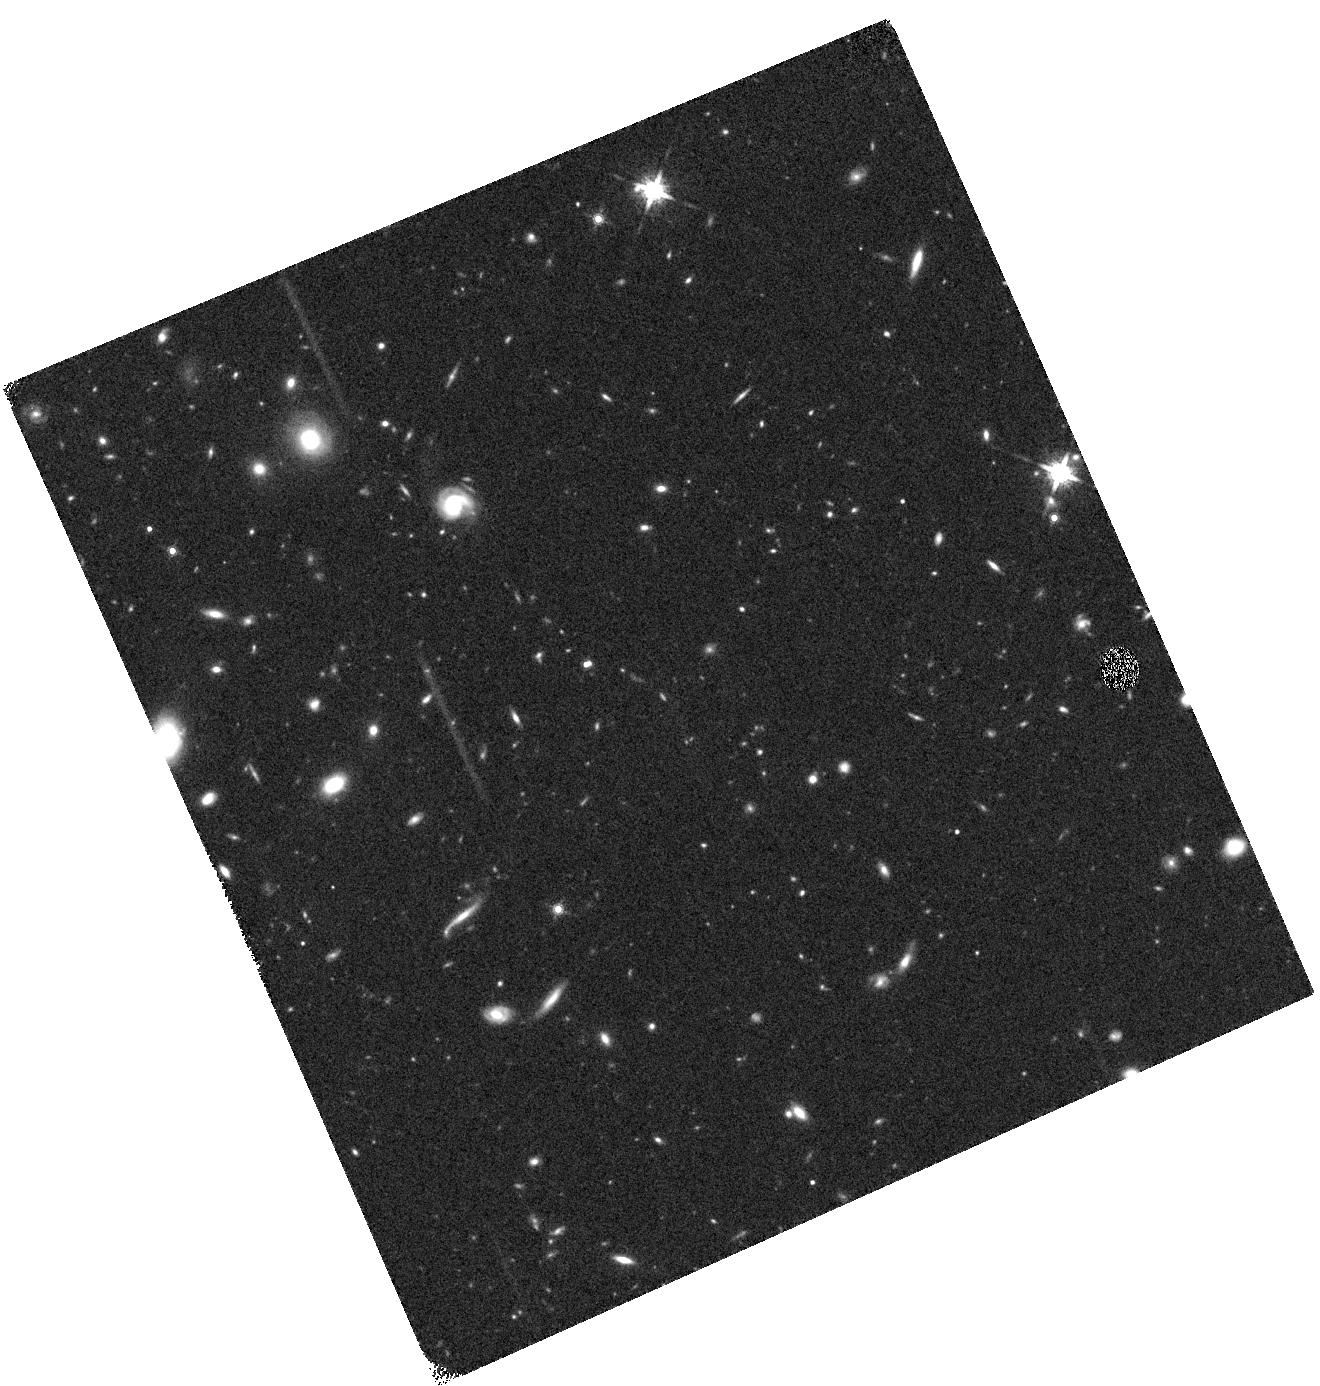
Target: W2325-4105. Instrument: WFC3/IR. Filter: F160W. Exposure: 19 min. Observation ID: hst_12972_13_wfc3_ir_f160w_ibzz13

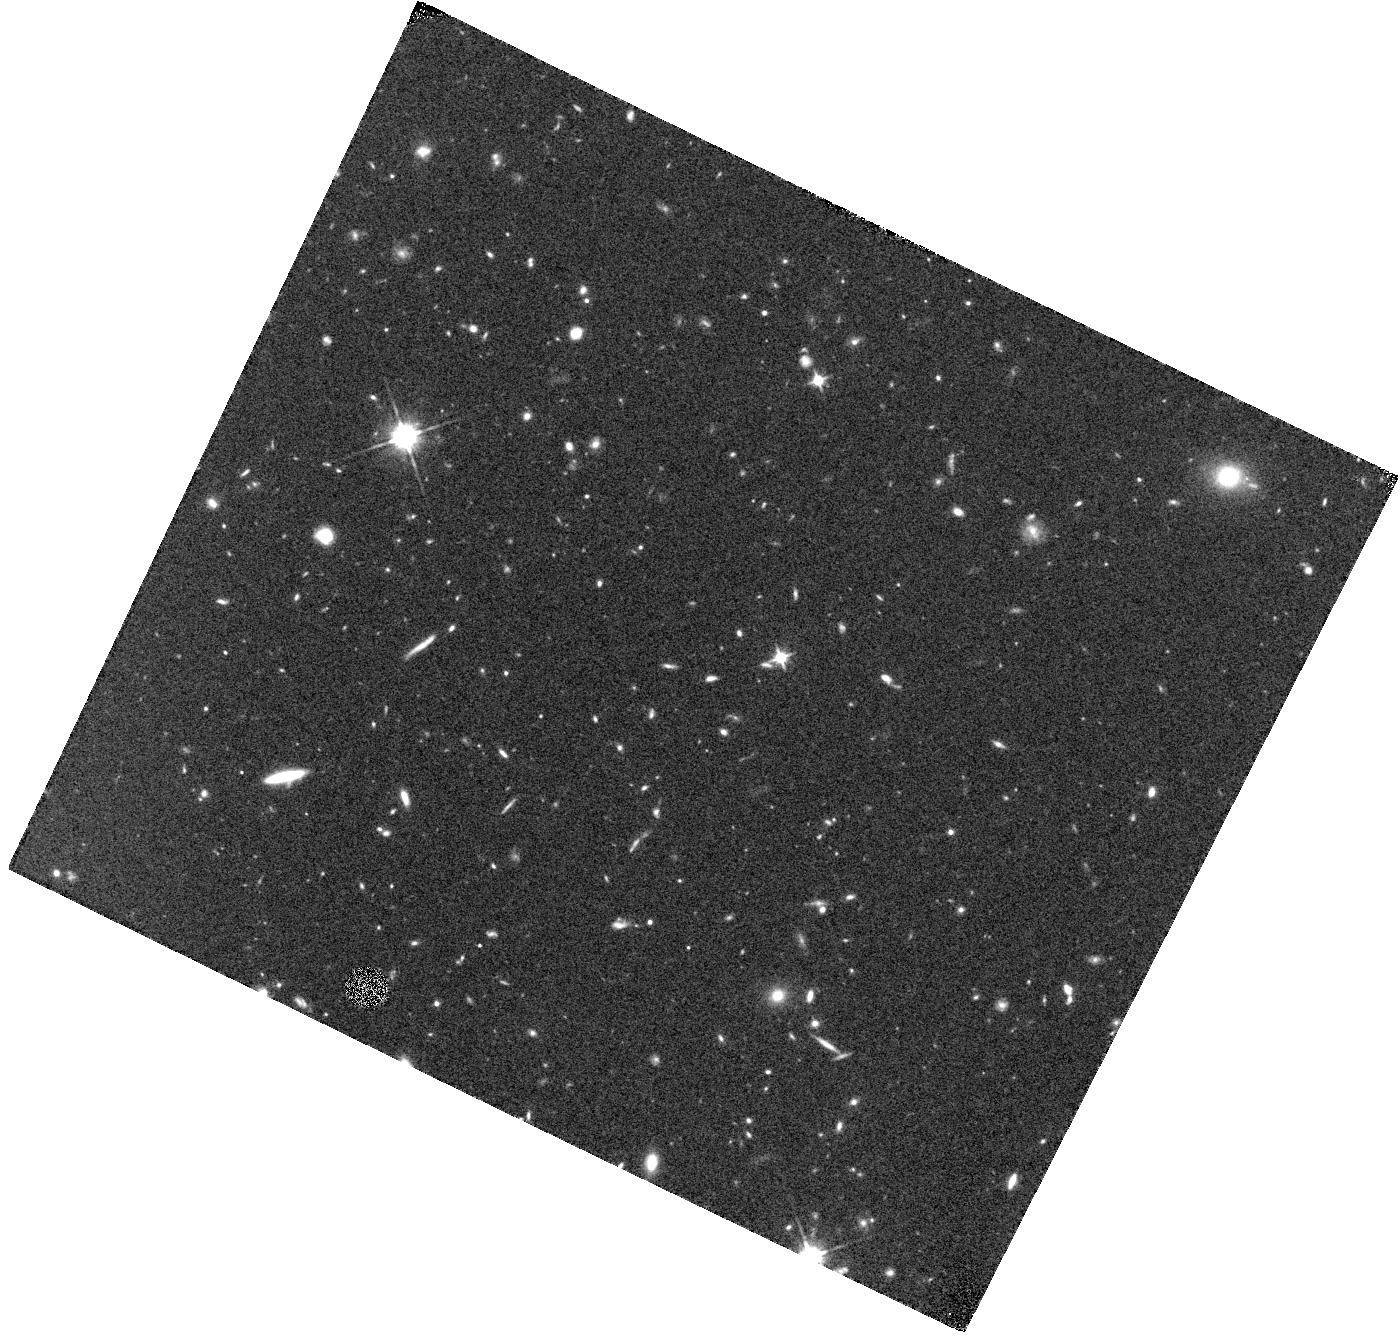
Target: W0857+5604. Instrument: WFC3/IR. Filter: F110W. Exposure: 20 min. Observation ID: hst_12972_06_wfc3_ir_f110w_ibzz06

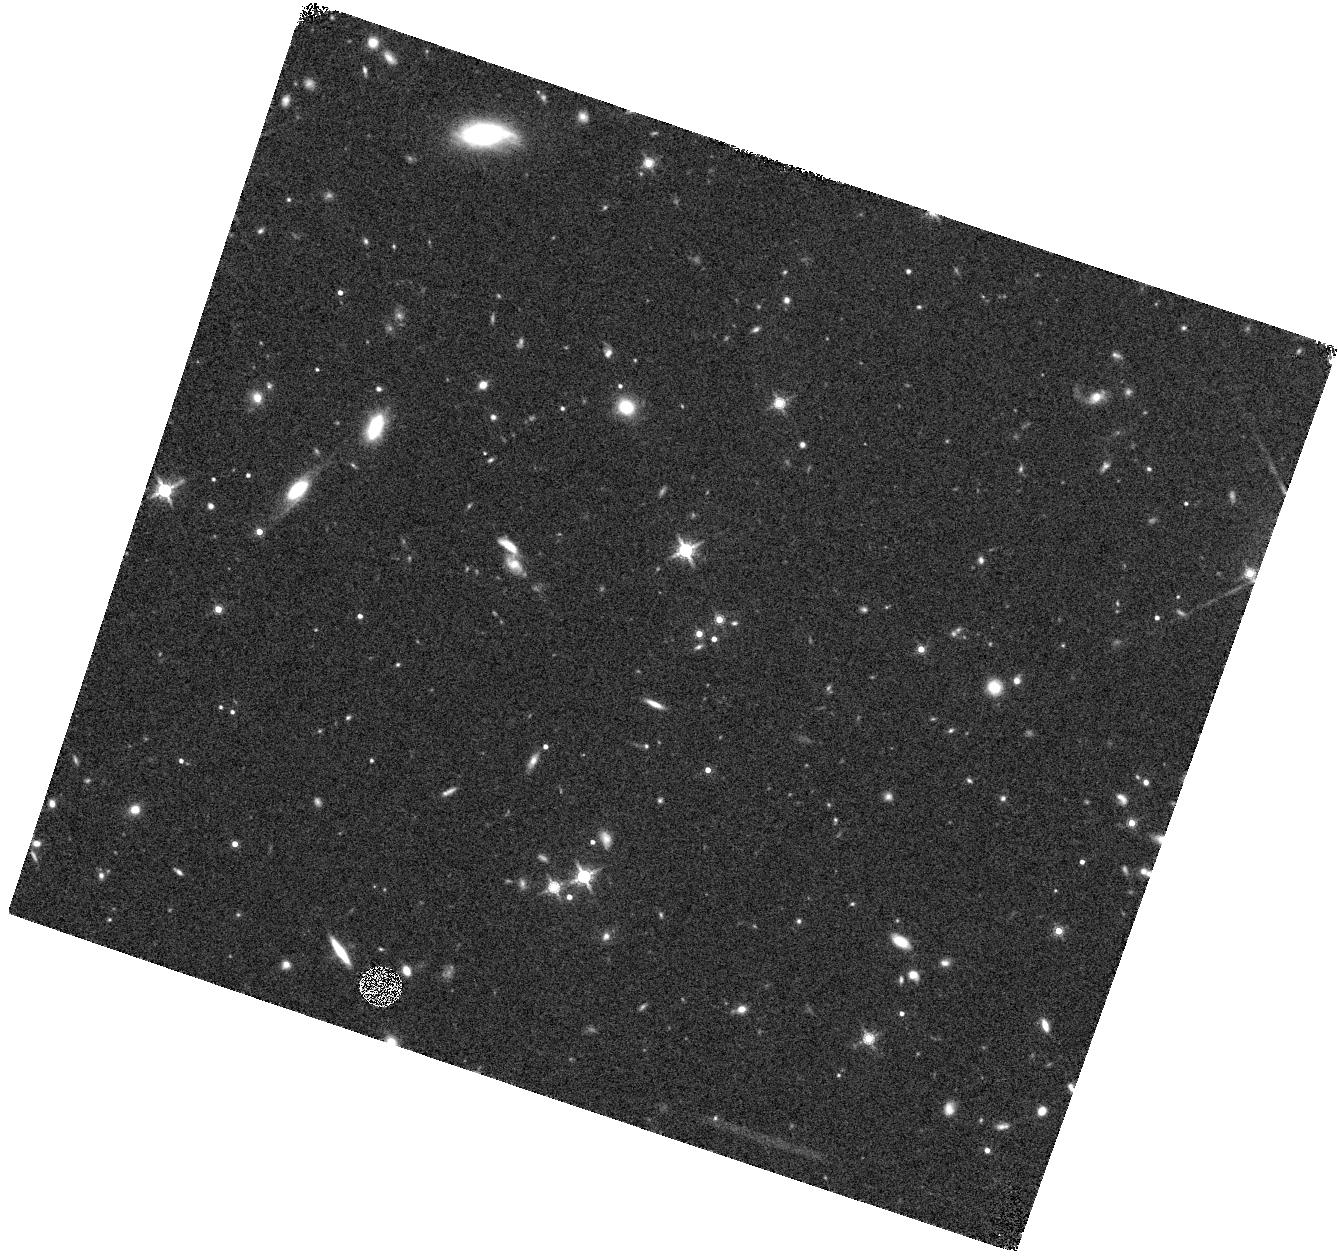
Target: W1051-2138. Instrument: WFC3/IR. Filter: F160W. Exposure: 20 min. Observation ID: hst_12972_08_wfc3_ir_f160w_ibzz08

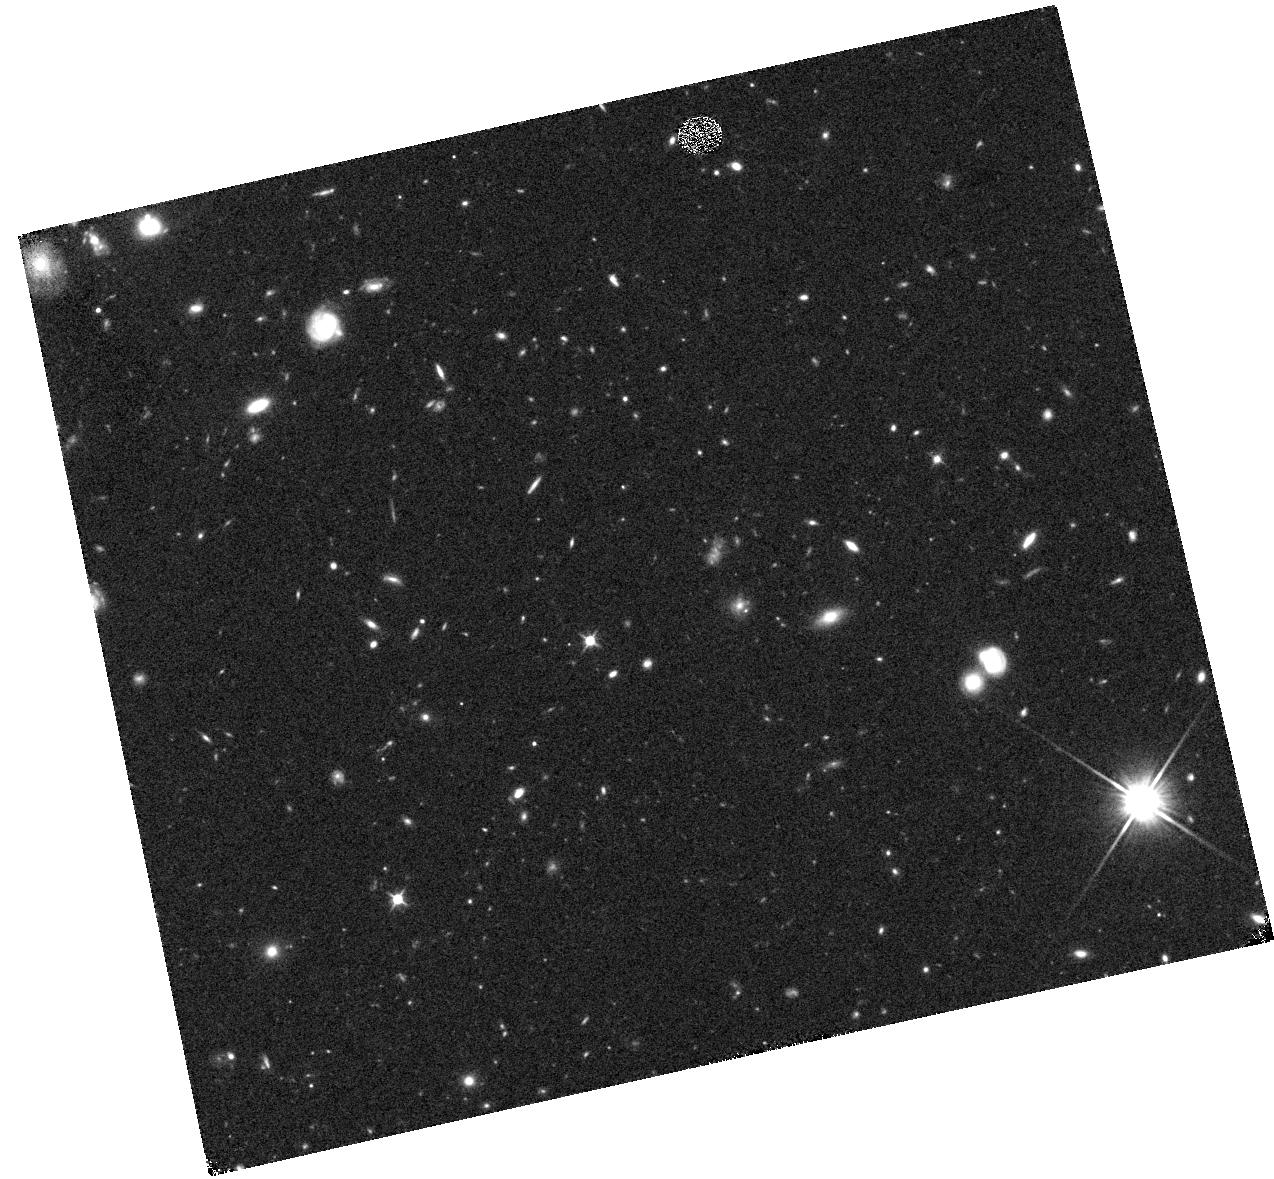
Target: W1150+6302. Instrument: WFC3/IR. Filter: F110W. Exposure: 19 min. Observation ID: hst_12972_09_wfc3_ir_f110w_ibzz09

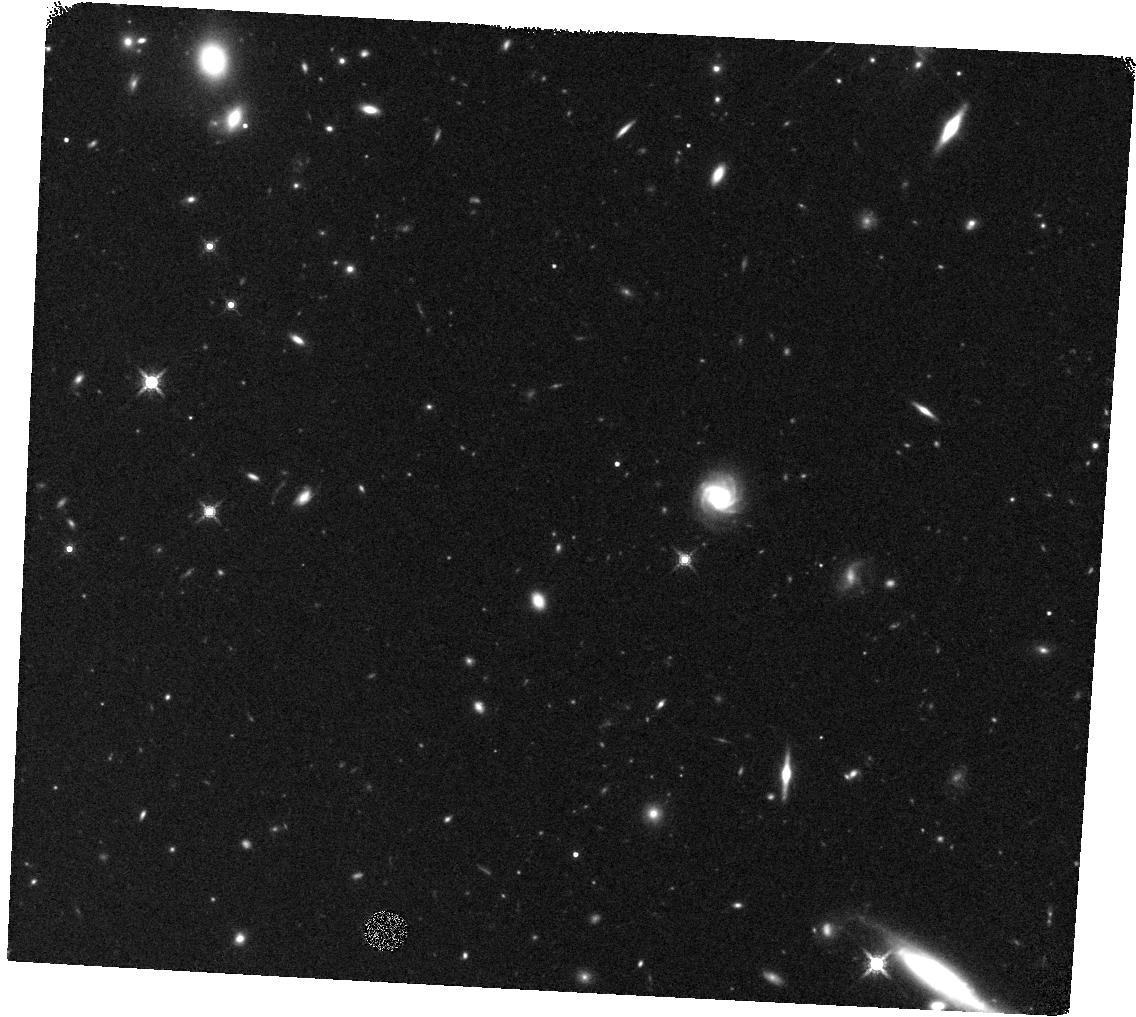
Target: W0413-4750. Instrument: WFC3/IR. Filter: F160W. Exposure: 19 min. Observation ID: hst_12972_03_wfc3_ir_f160w_ibzz03

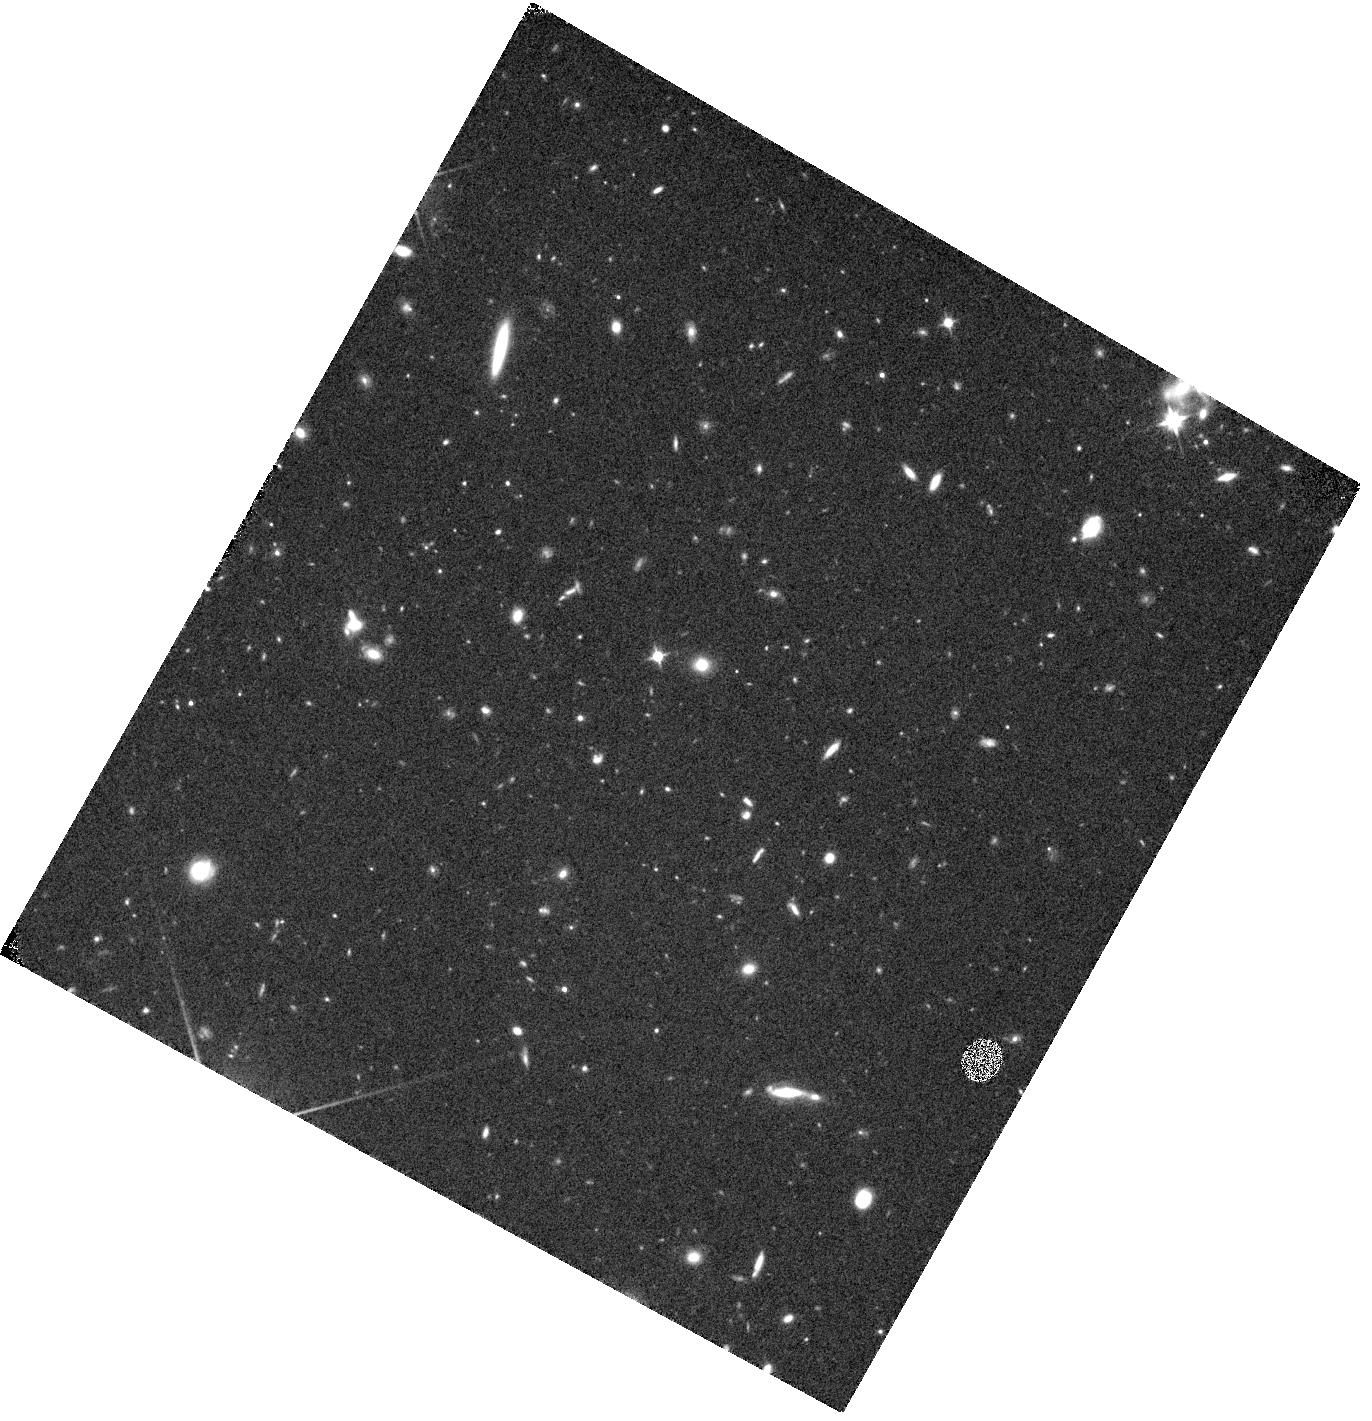
Target: W0015-4615. Instrument: WFC3/IR. Filter: F110W. Exposure: 19 min. Observation ID: hst_12972_01_wfc3_ir_f110w_ibzz01

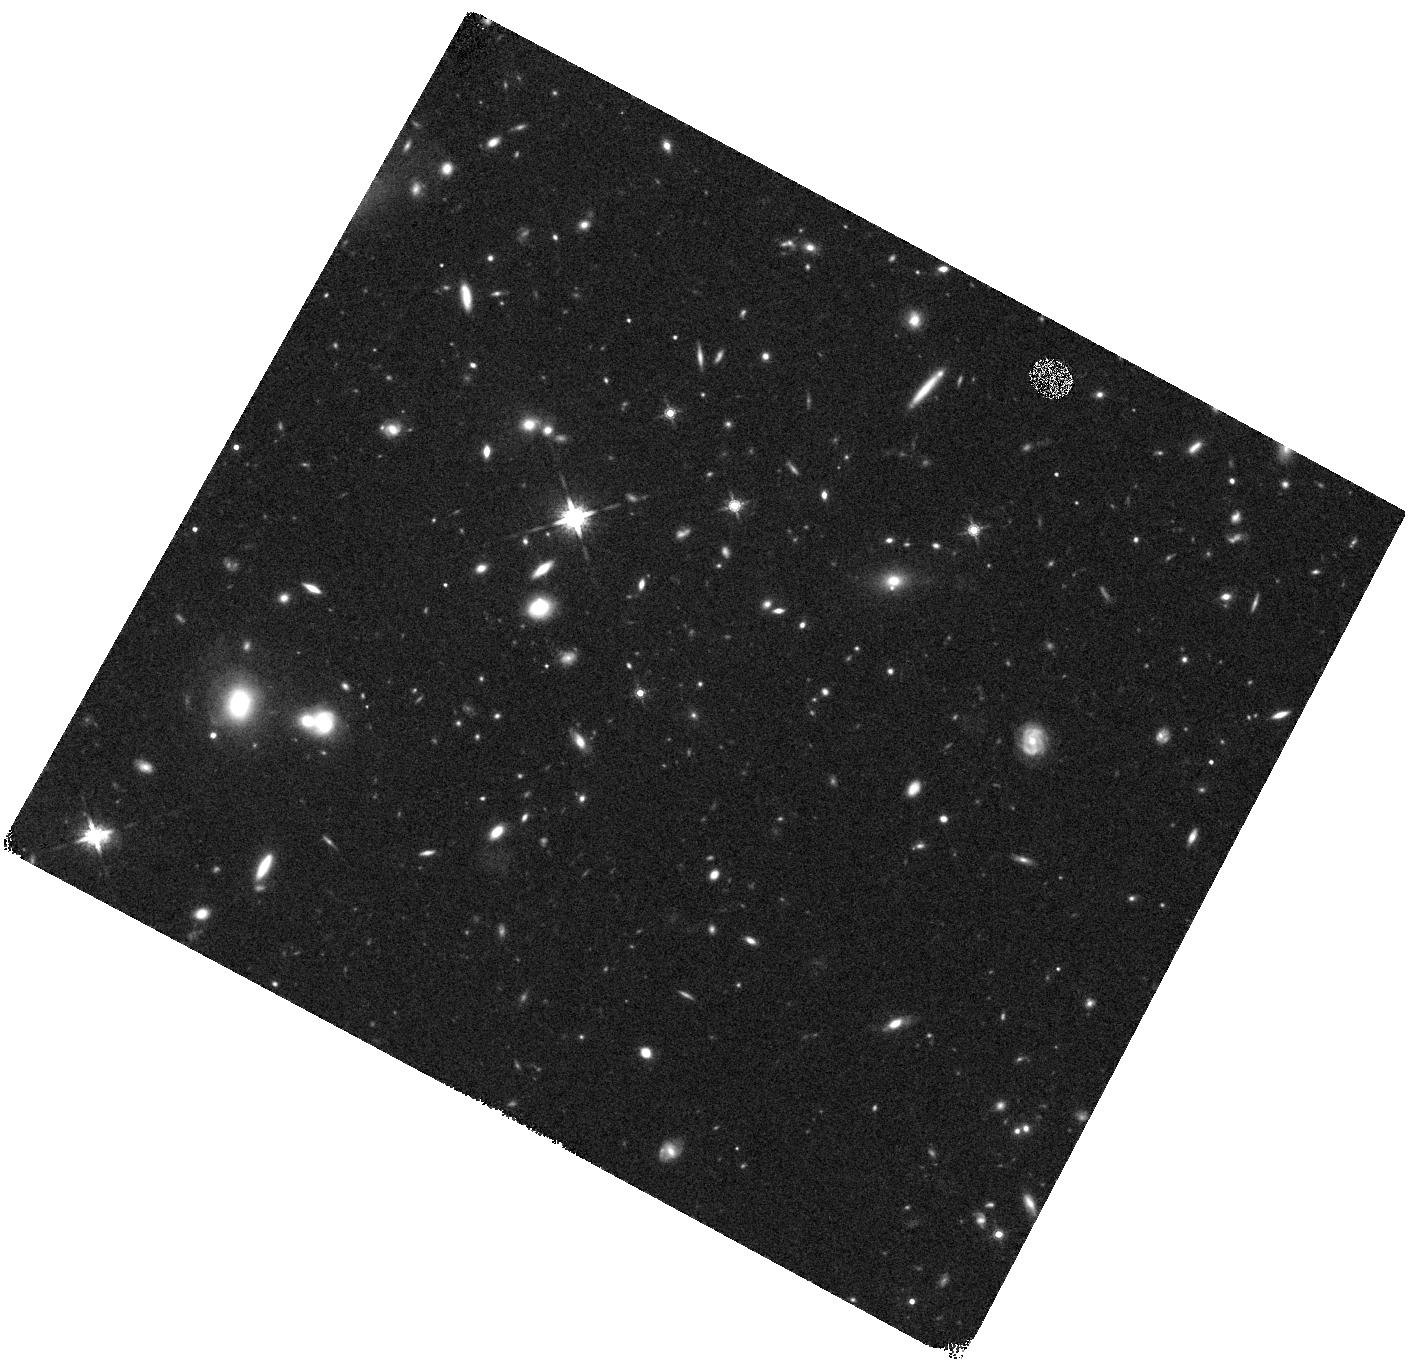
Target: W0812+4021. Instrument: WFC3/IR. Filter: F160W. Exposure: 20 min. Observation ID: hst_12972_05_wfc3_ir_f160w_ibzz05

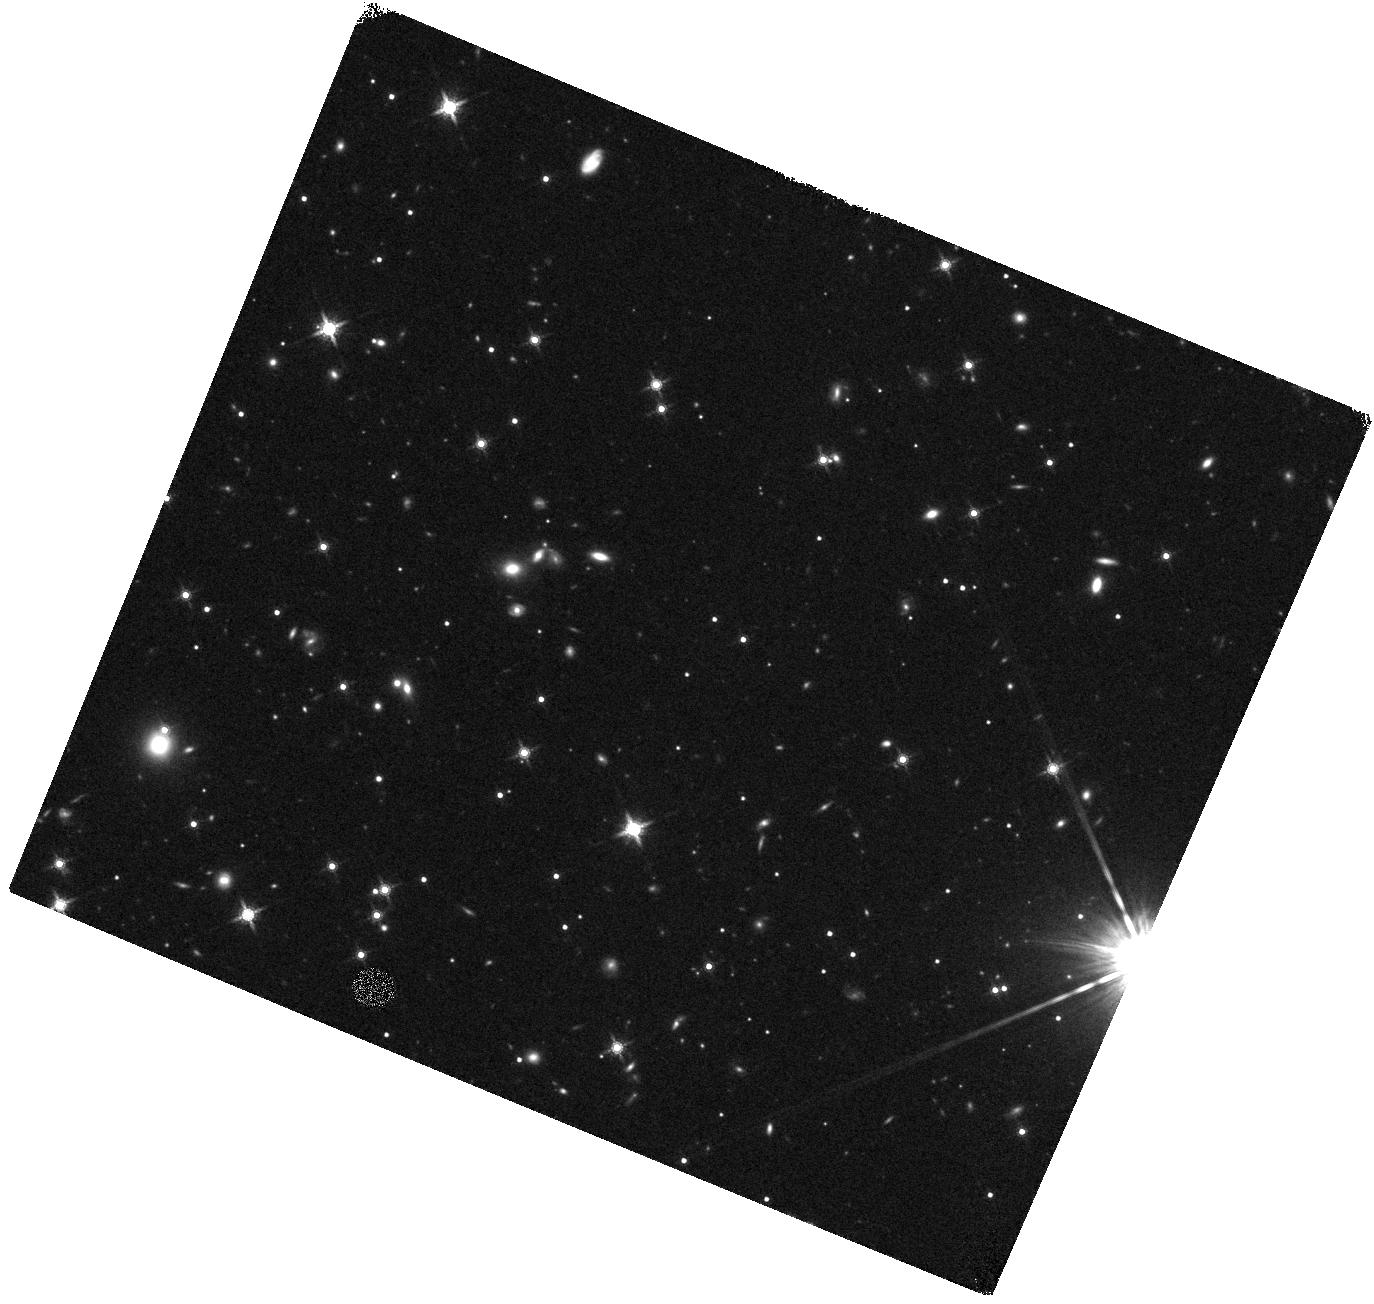
Target: W1042-3842. Instrument: WFC3/IR. Filter: F160W. Exposure: 20 min. Observation ID: hst_12972_07_wfc3_ir_f160w_ibzz07

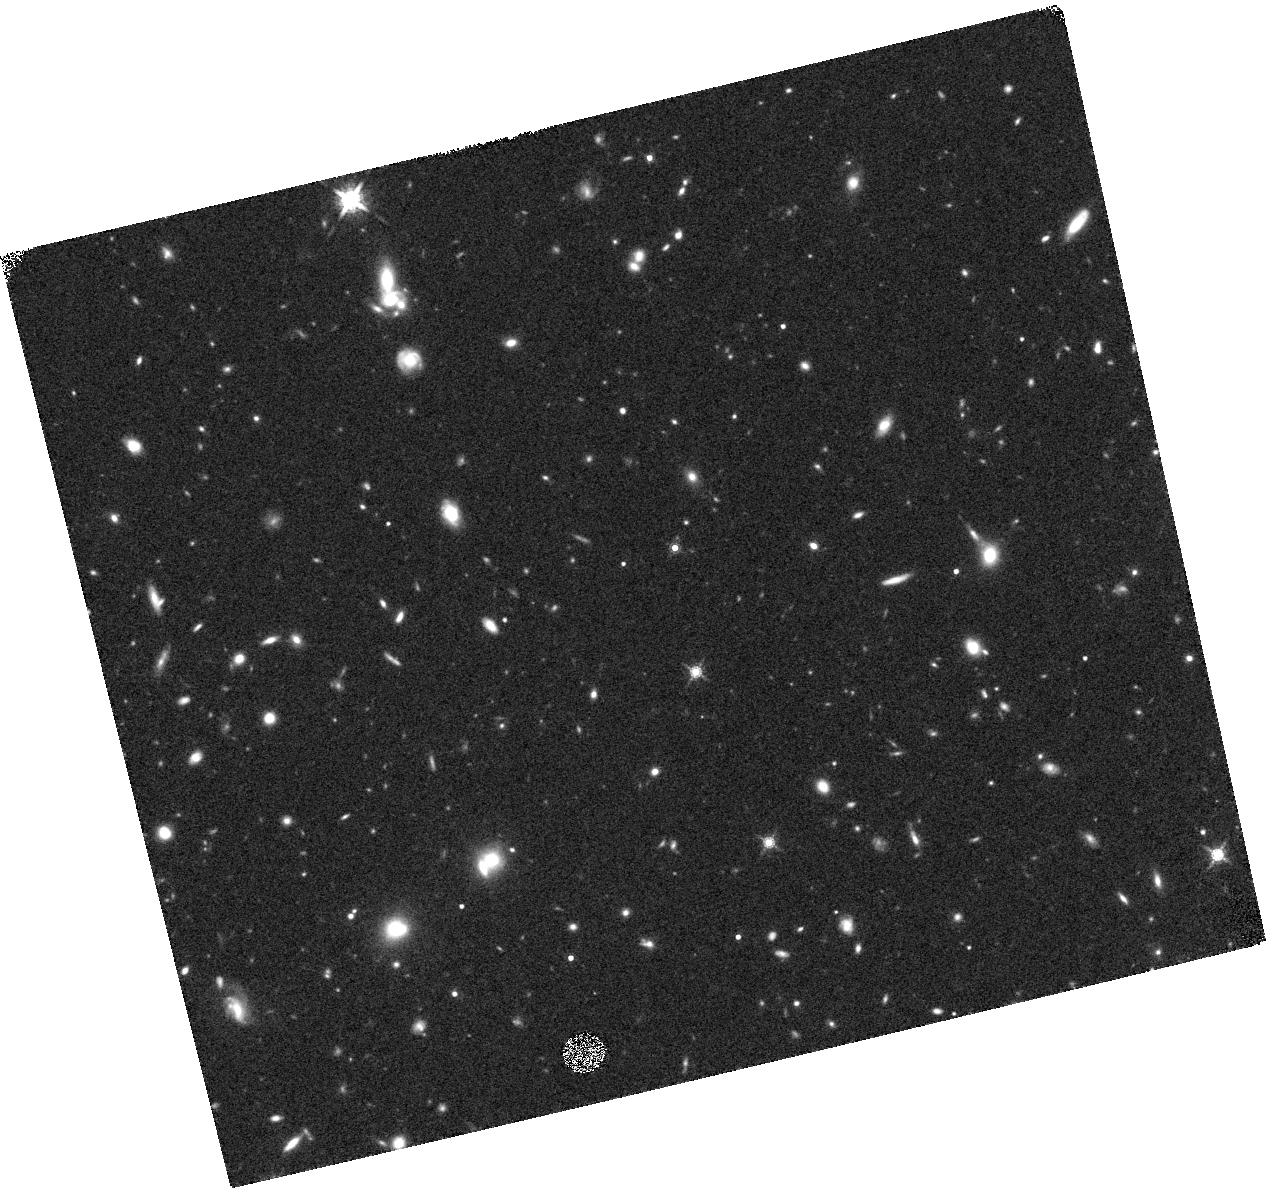
Target: W0038+2758. Instrument: WFC3/IR. Filter: F160W. Exposure: 19 min. Observation ID: hst_12972_02_wfc3_ir_f160w_ibzz02

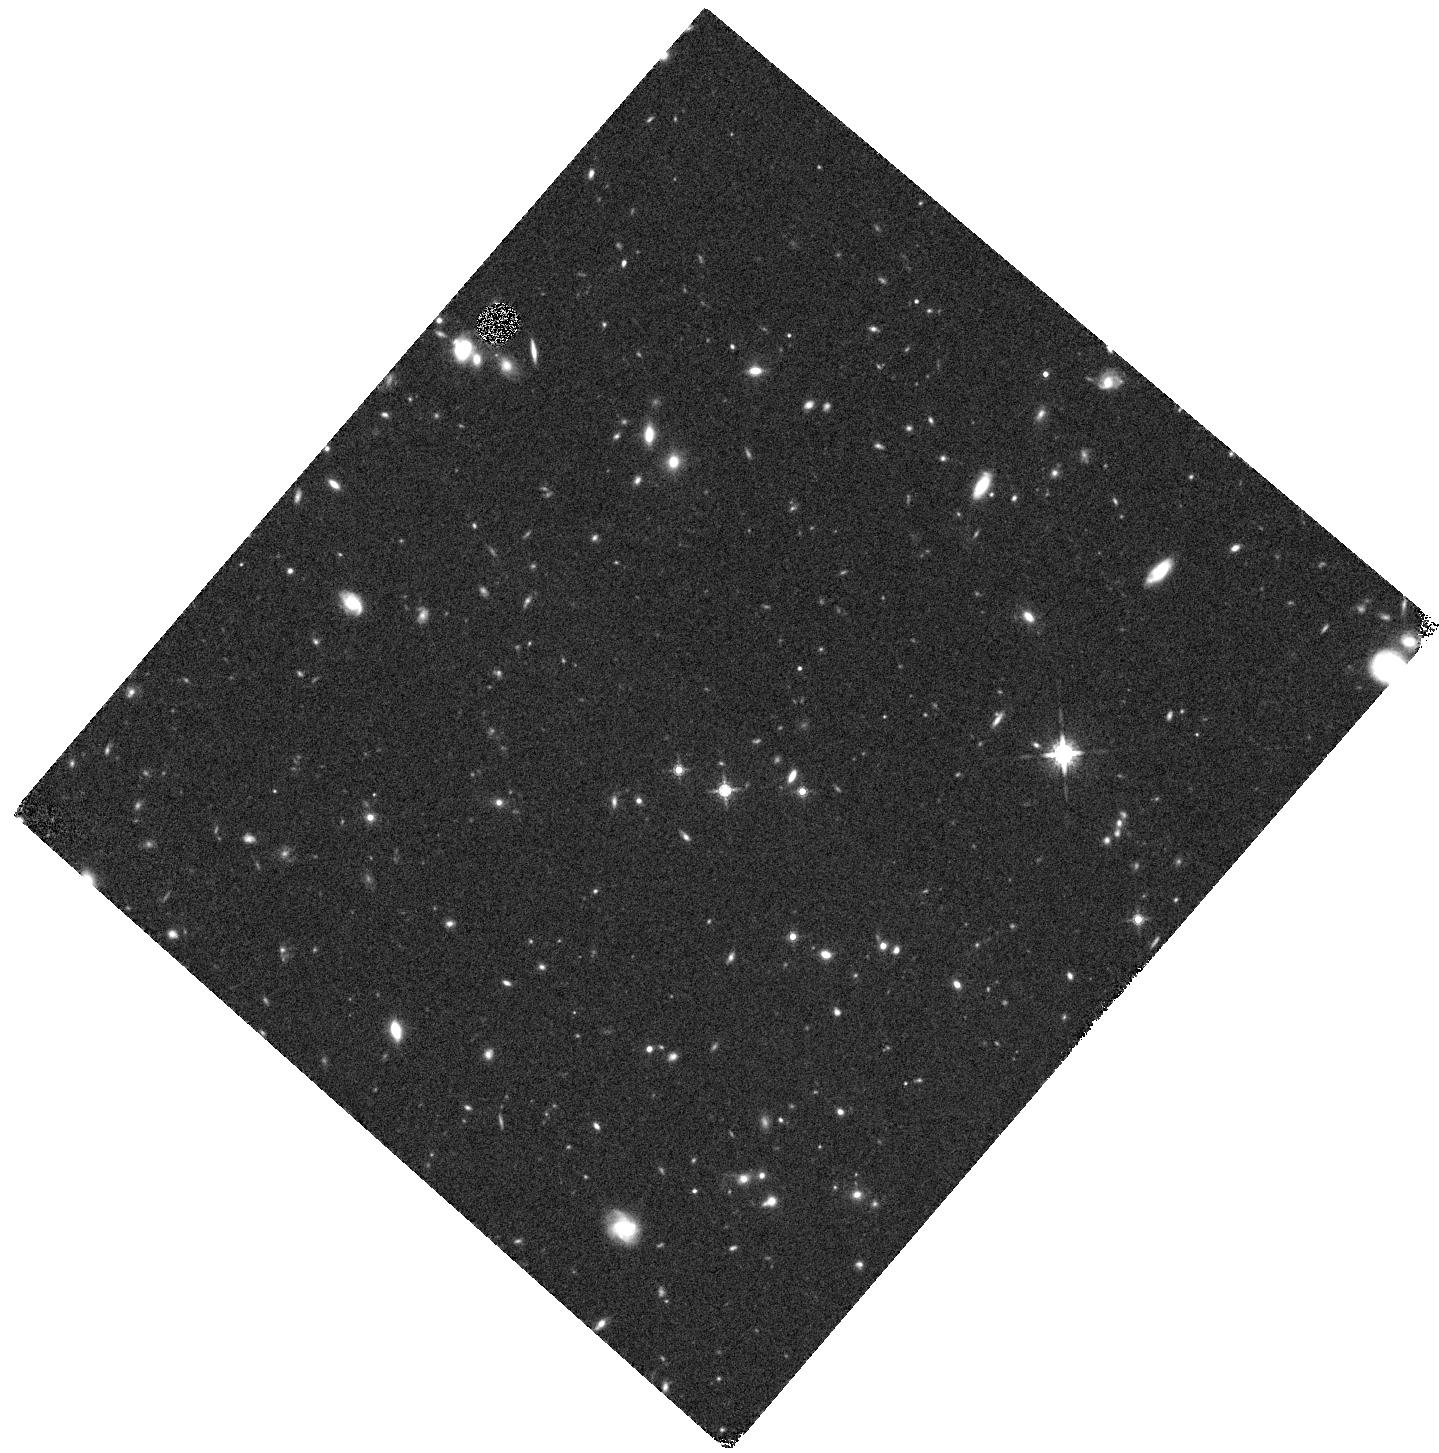
Target: W1457+5815. Instrument: WFC3/IR. Filter: F160W. Exposure: 25 min. Observation ID: hst_12972_11_wfc3_ir_f160w_ibzz11

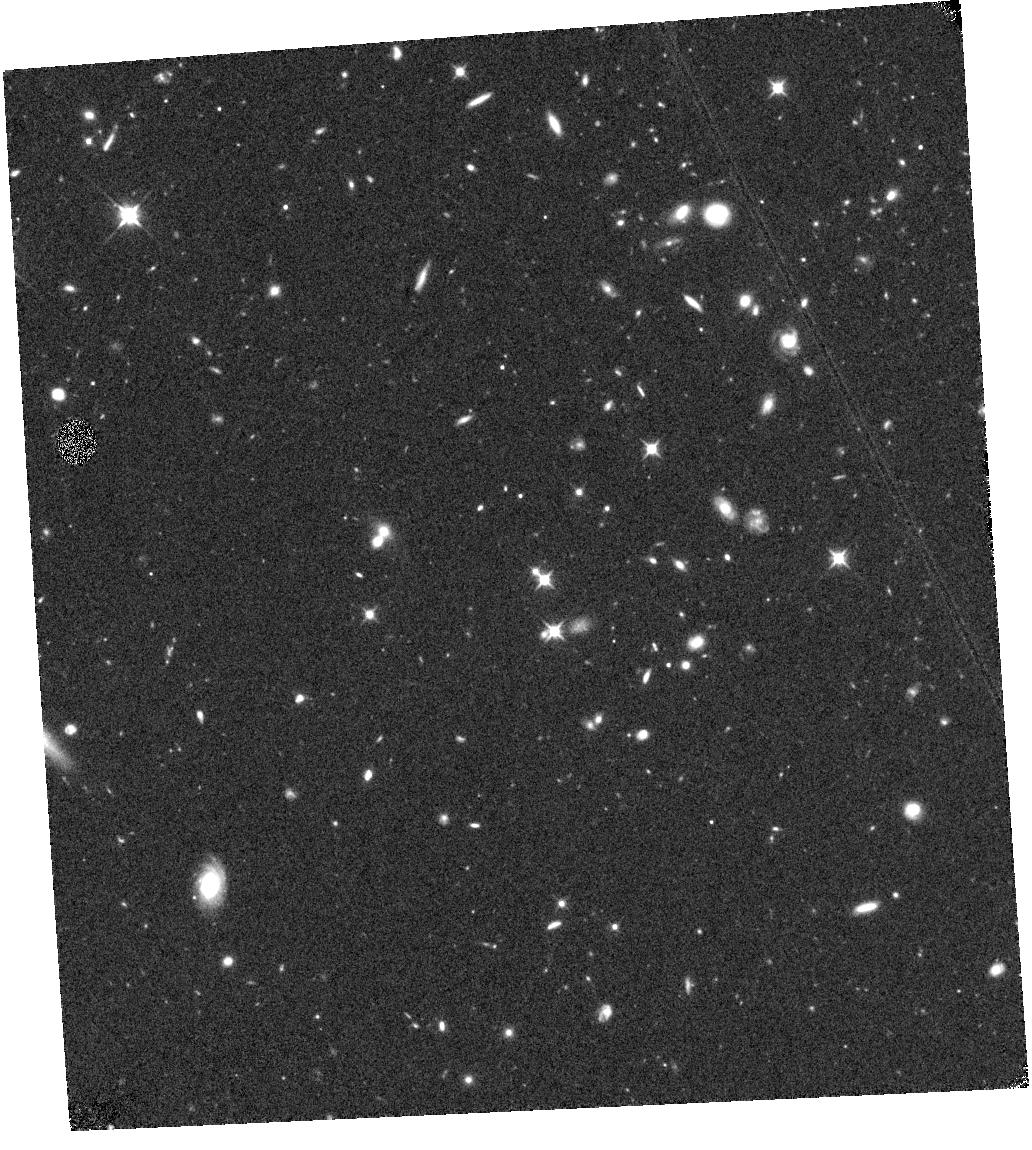
Target: W2255-3118. Instrument: WFC3/IR. Filter: F110W. Exposure: 20 min. Observation ID: hst_12972_12_wfc3_ir_f110w_ibzz12

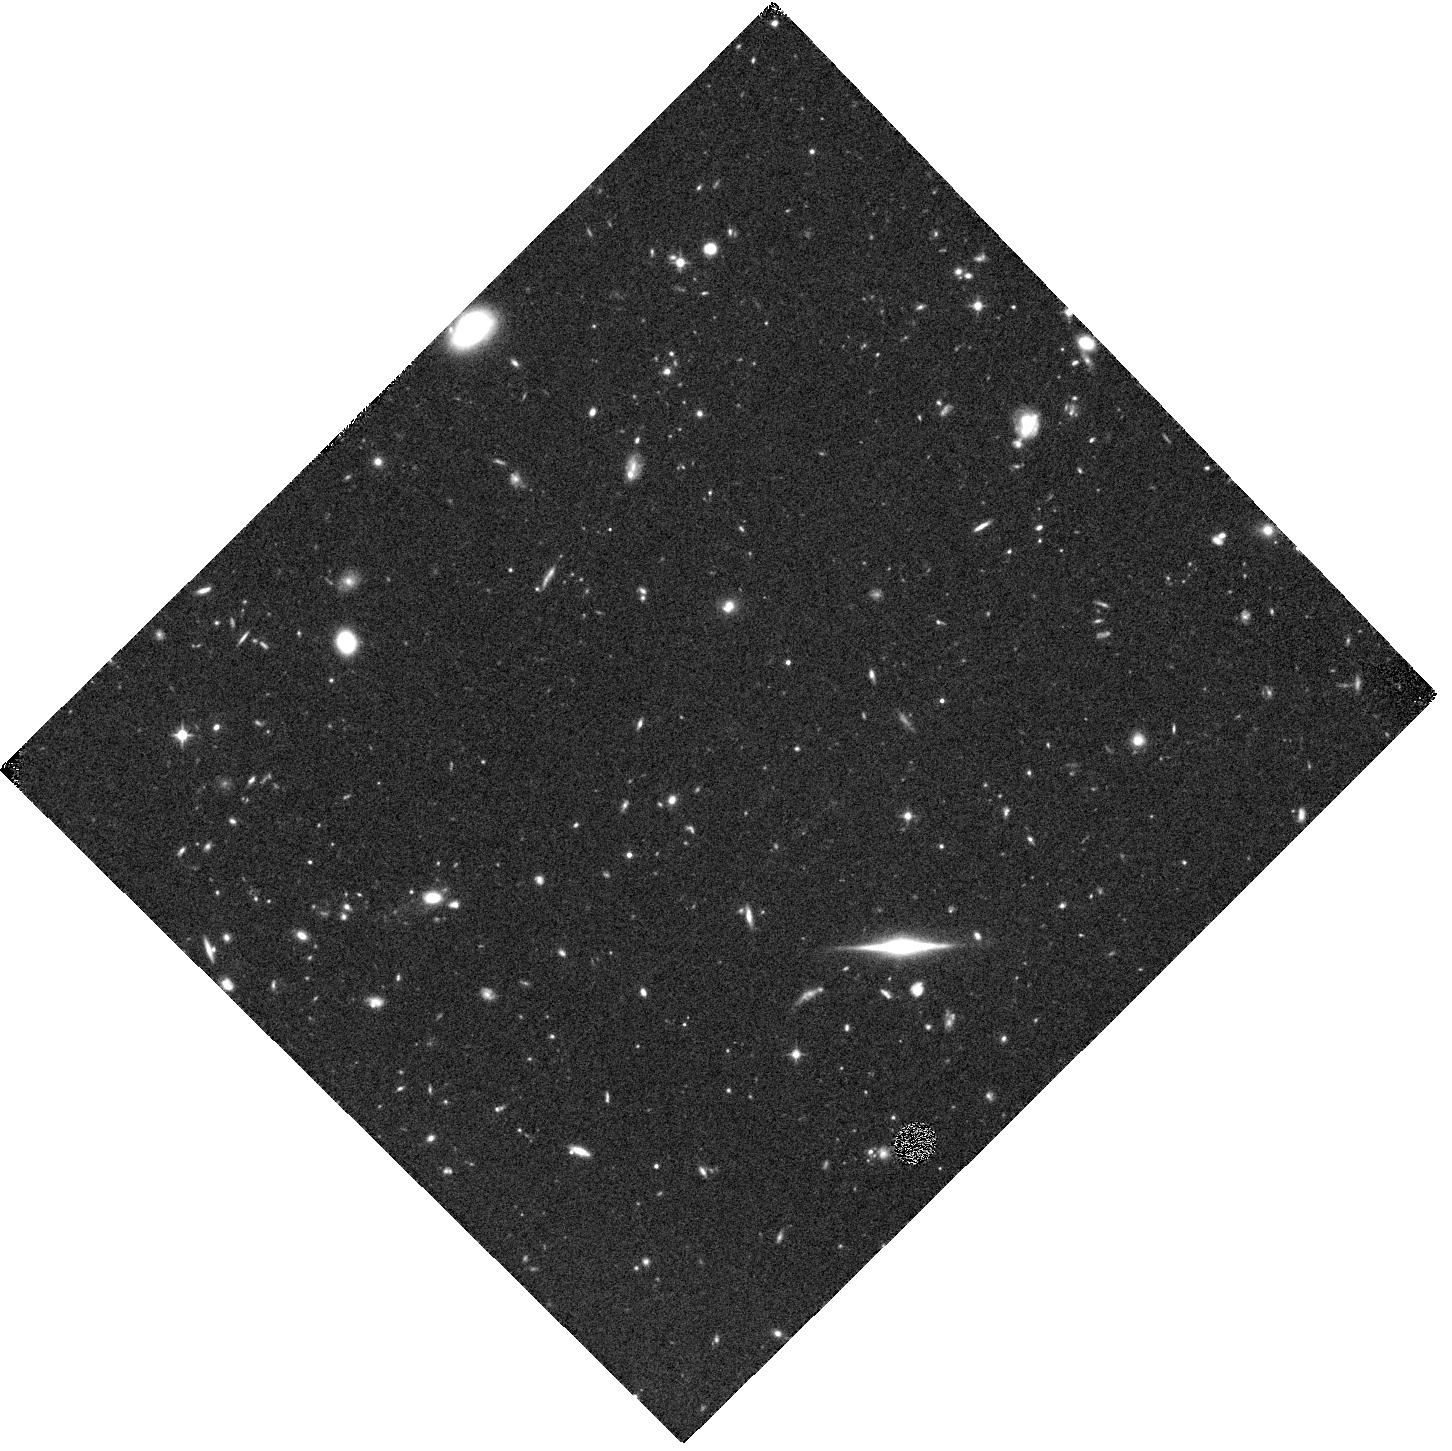
Target: W1405+5534. Instrument: WFC3/IR. Filter: F110W. Exposure: 20 min. Observation ID: hst_12972_10_wfc3_ir_f110w_ibzz10

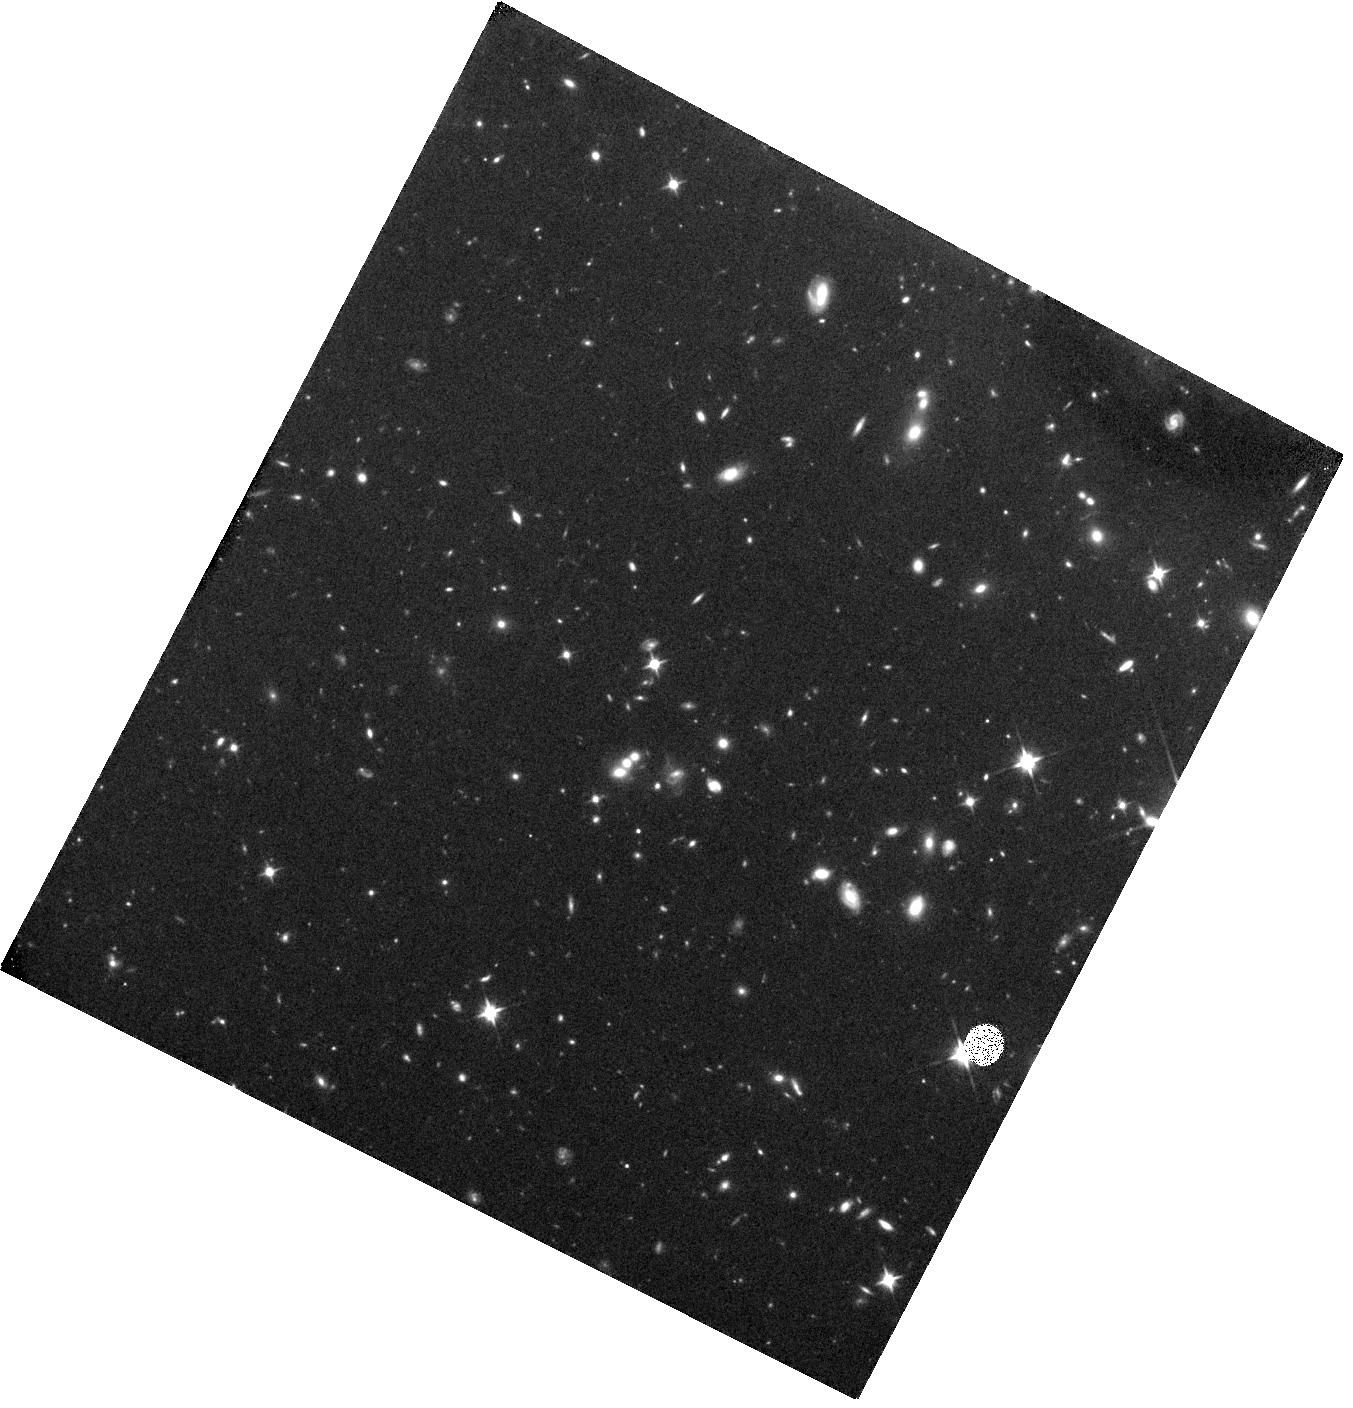
Target: W0744+5628. Instrument: WFC3/IR. Filter: F110W. Exposure: 20 min. Observation ID: hst_12972_04_wfc3_ir_f110w_ibzz04

In Search of the Coldest Atmospheres: Identifying Companions to the Latest WISE Brown Dwarfs (PI: Gelino, Christopher R.)

The multiplicity properties of brown dwarfs are critical empirical constraints for stellar formation theories, while multiples themselves provide unique opportunities to test evolutionary and atmospheric models as well as examine empirical trends. Brown dwarfs with estimated effective temperatures below 500 K are just now starting to be discovered, filling in the gap between brown dwarfs and Jupiter-like planets (Teff=128K). The Wide-field Infrared Survey Explorer mission (WISE) is uncovering the closest, brightest examples of these objects, making them the best targets for further study. We propose to obtain high resolution images of 13 WISE brown dwarfs with spectral types T8 and later (Teff<700K) using WFC3 in order to search for companions down to effective temperatures of 300K. This proposal compliments our existing NASA Keck LGS-AO program by observing objects for which high resolution imaging is not possible from any ground-based LGS system. The binaries discovered by this program will provide critical information for characterizing the properties of objects at the very bottom of the Main Sequence thus helping to bridge the modeling efforts between brown dwarfs and extrasolar planets.